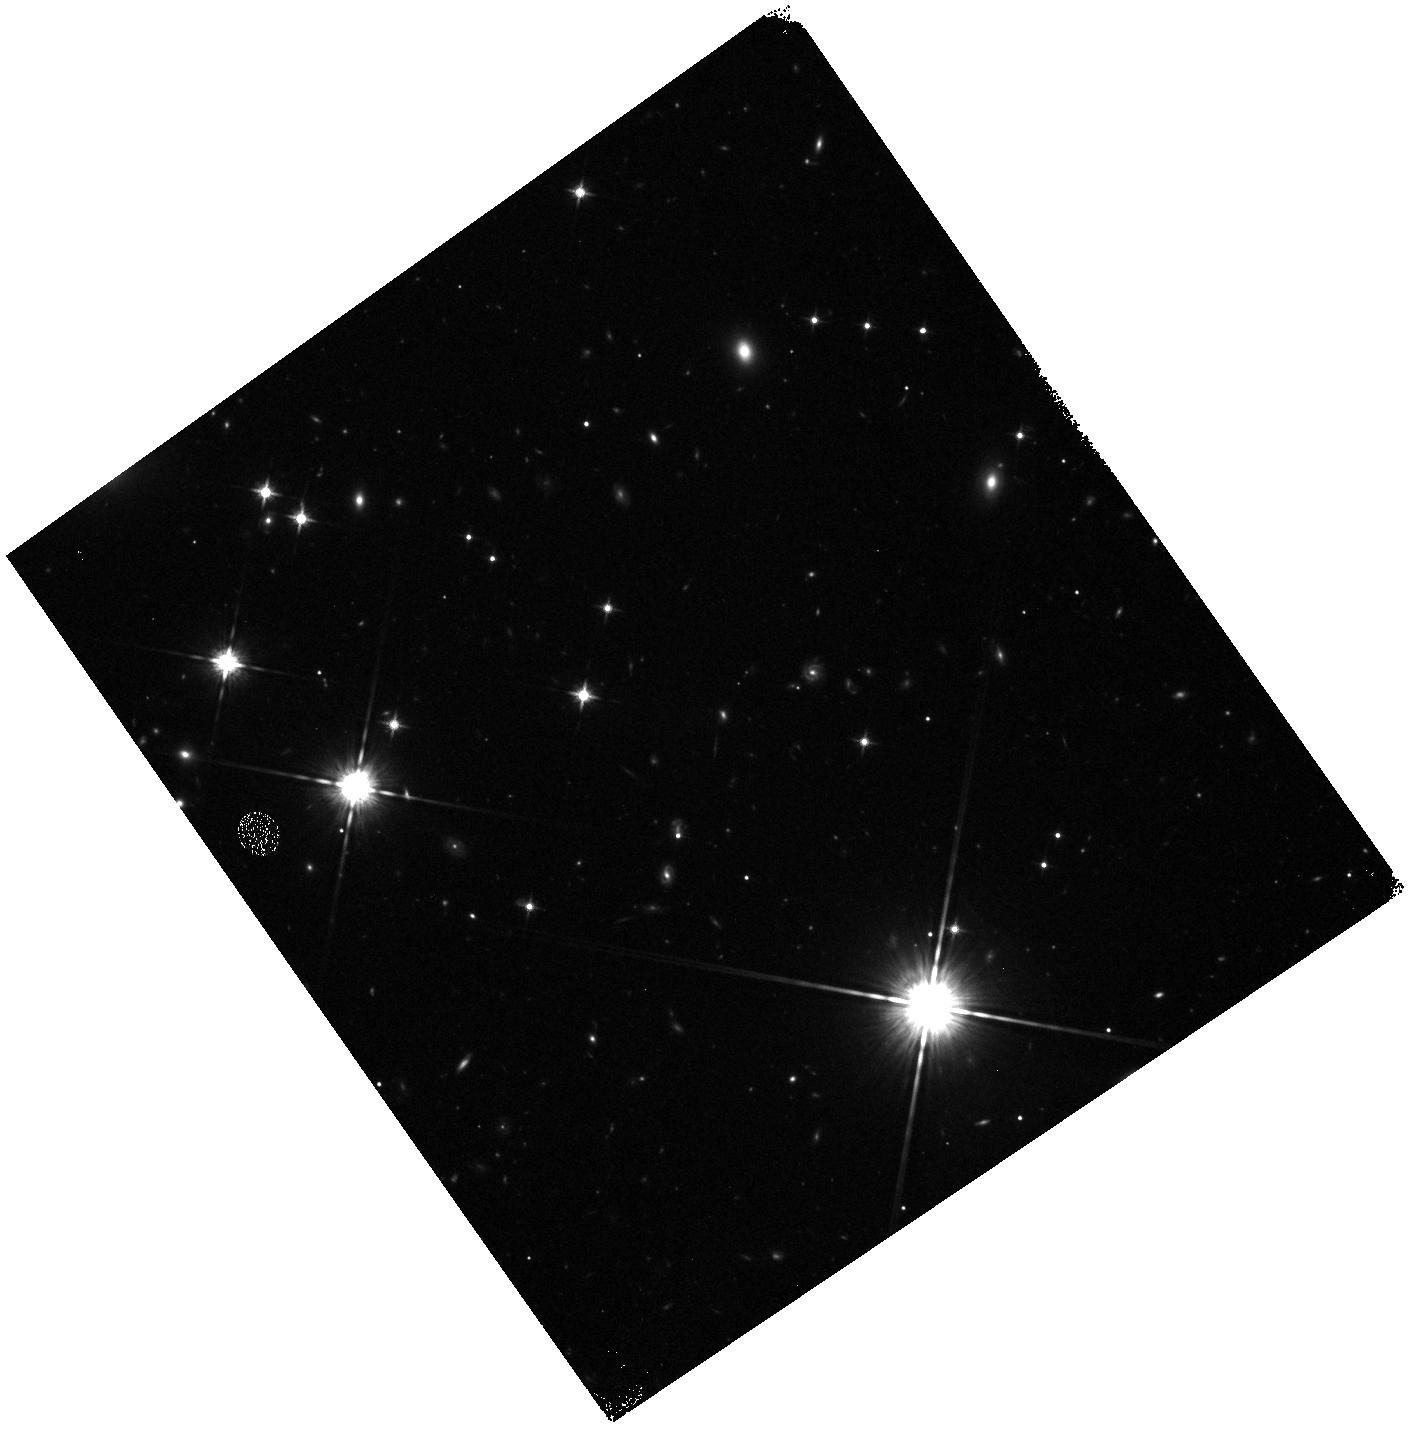
Target: field at RA 314.337°, Dec -44.207°. Instrument: WFC3/IR. Filter: F125W. Exposure: 20 min. Observation ID: hst_11530_01_wfc3_ir_f125w_ib3y01

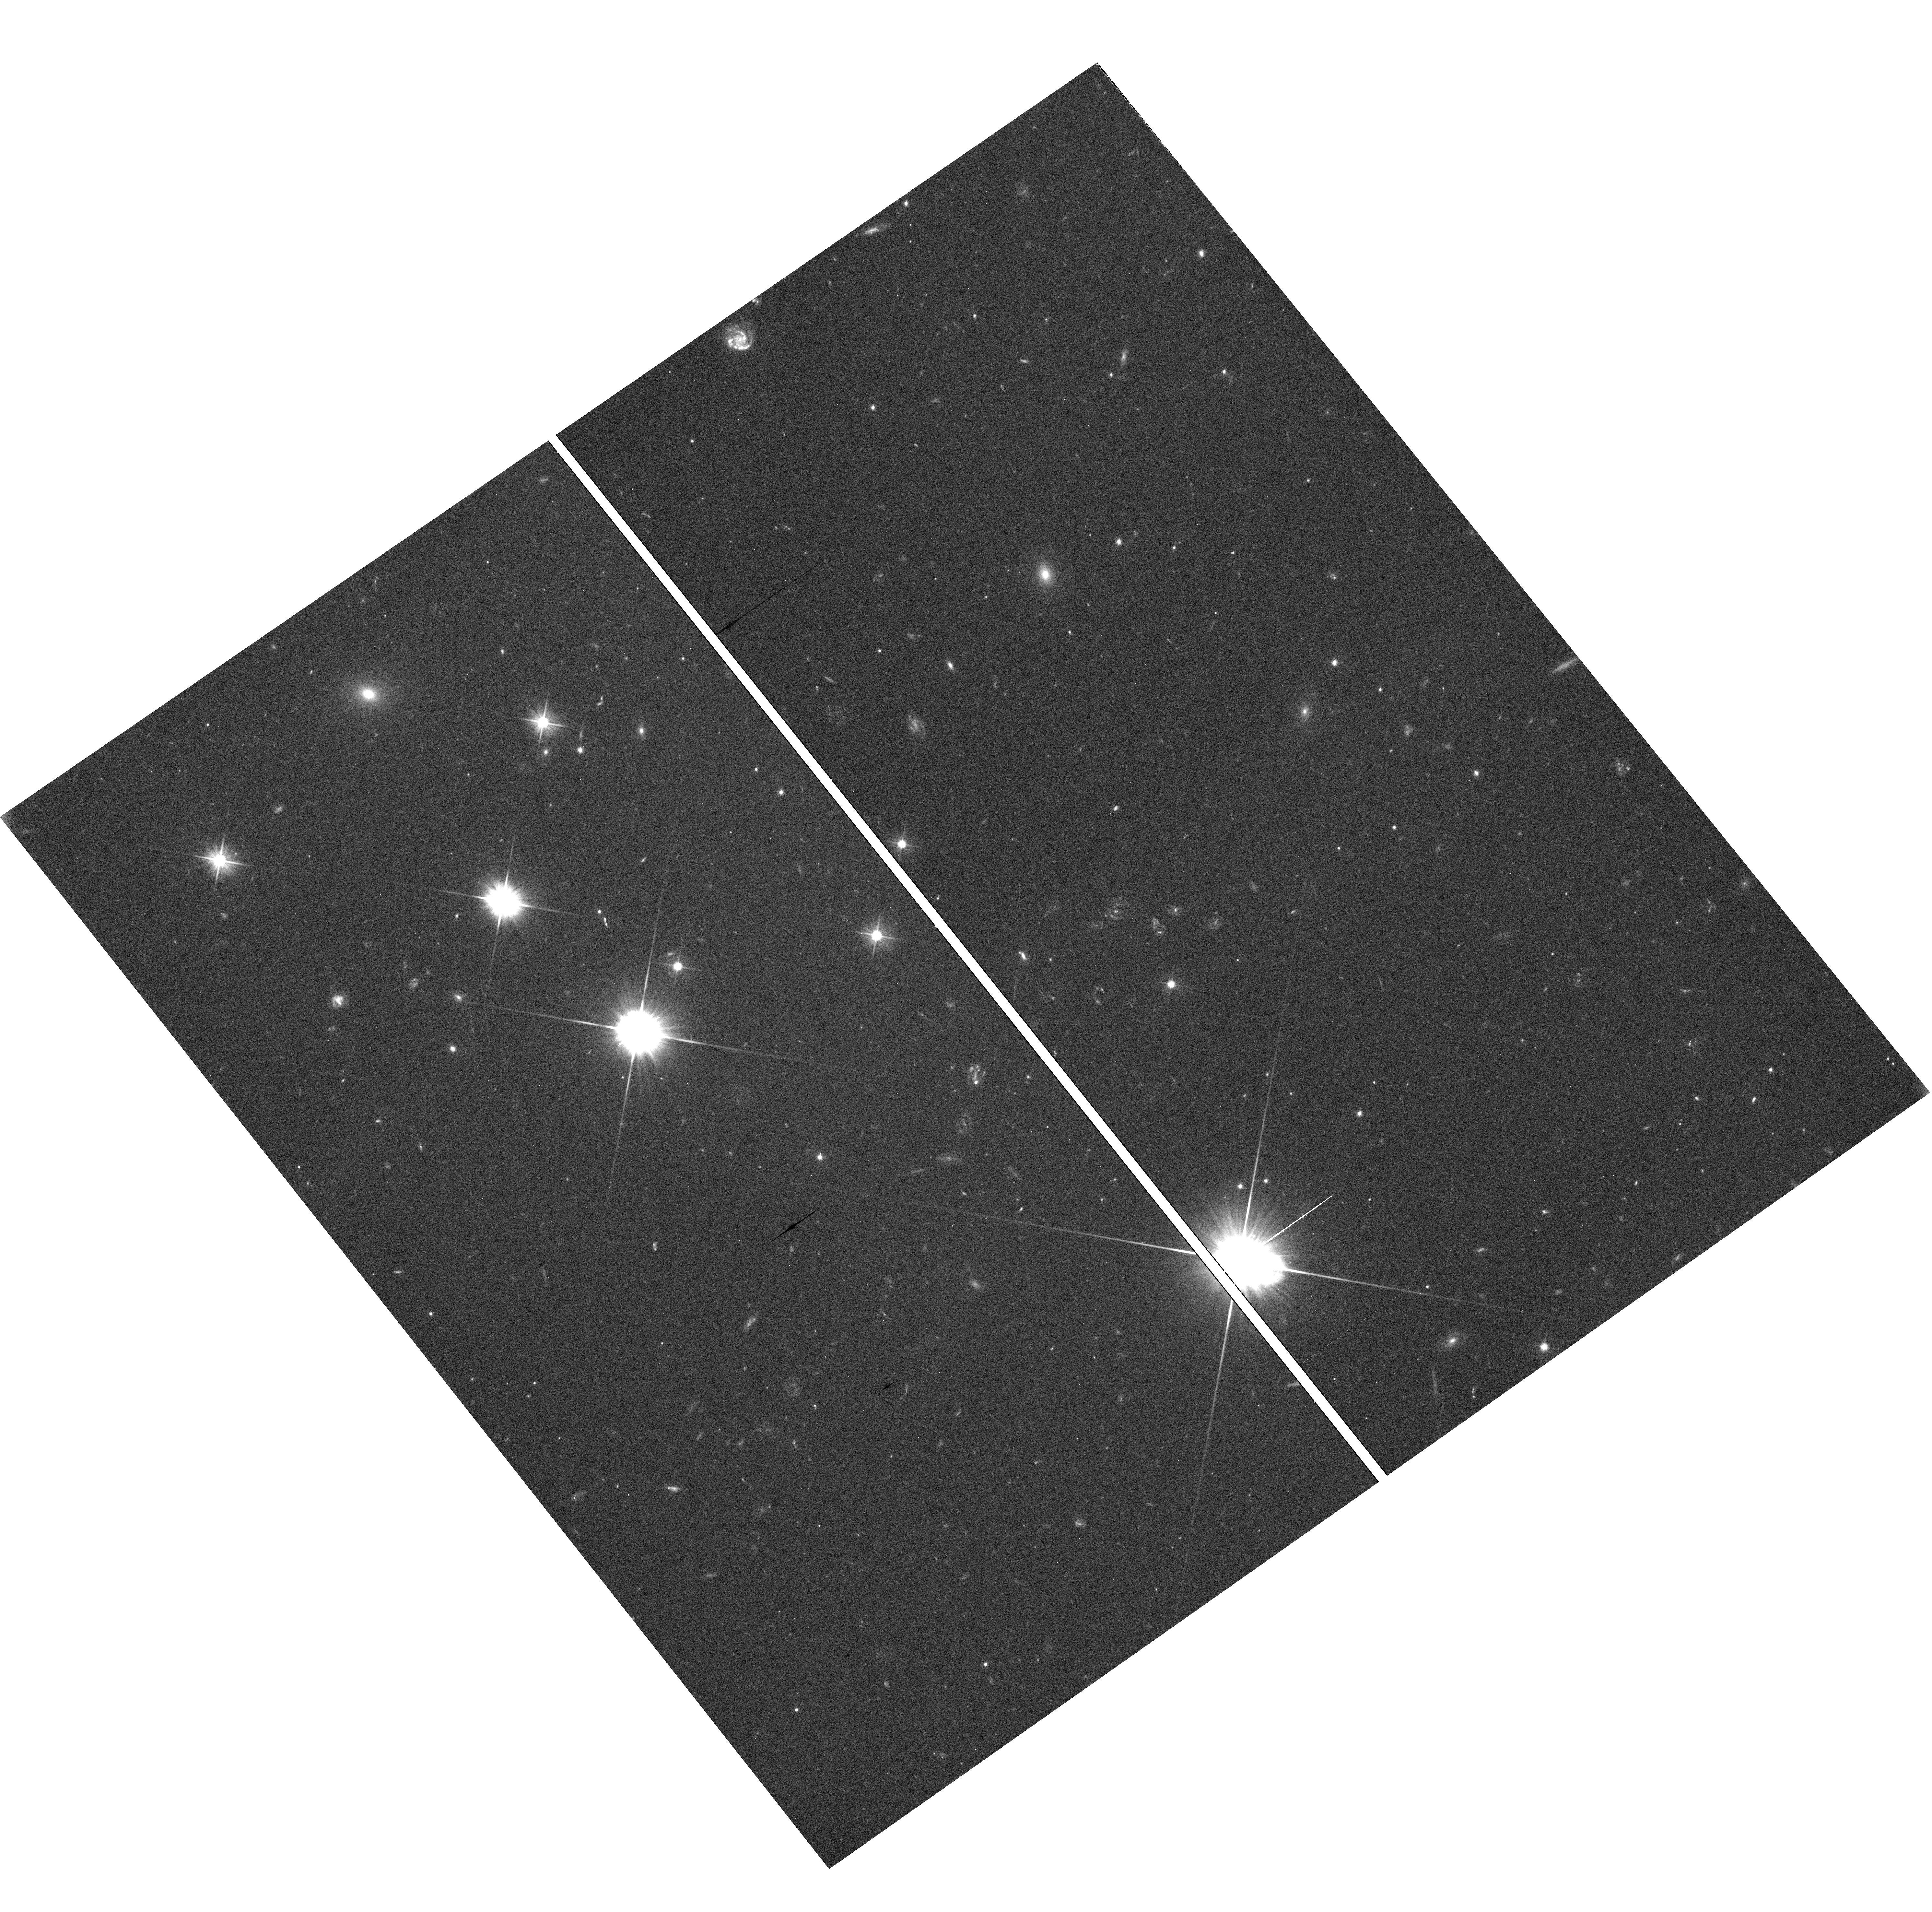
Target: field at RA 314.338°, Dec -44.205°. Instrument: WFC3/UVIS. Filter: F475X. Exposure: 42 min. Observation ID: hst_11530_02_wfc3_uvis_f475x_ib3y02

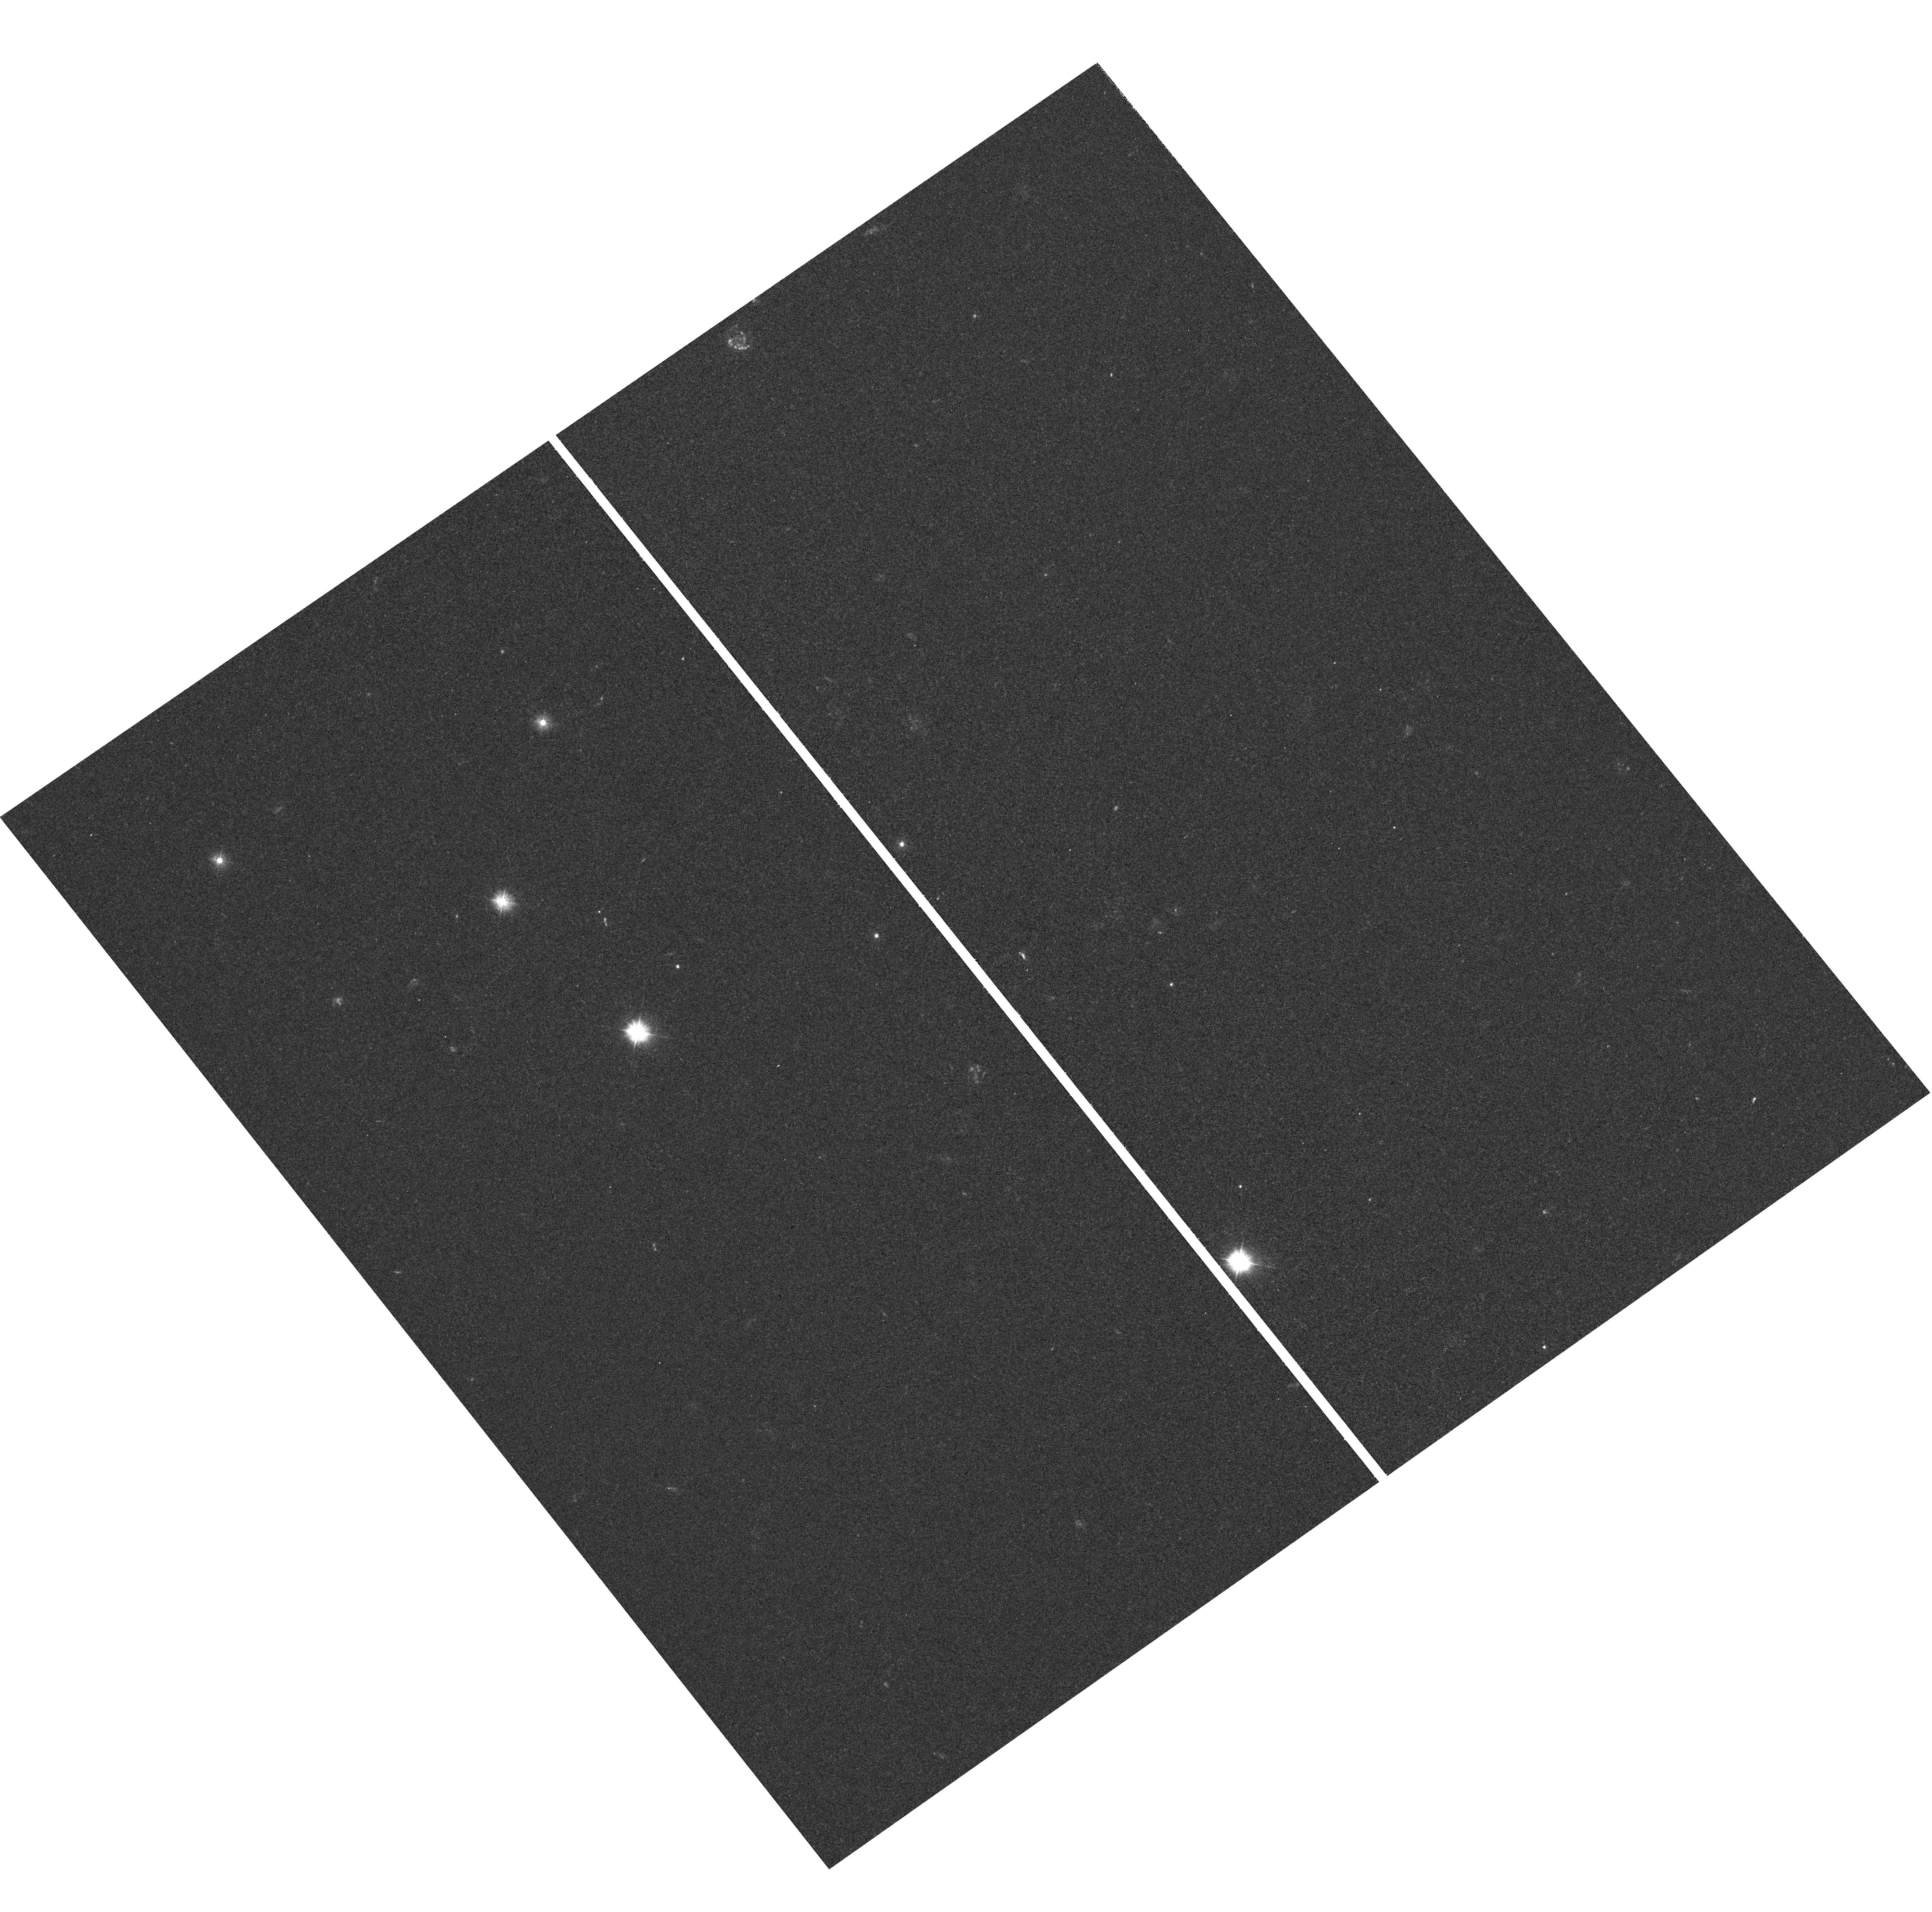
Target: field at RA 314.338°, Dec -44.205°. Instrument: WFC3/UVIS. Filter: F300X. Exposure: 42 min. Observation ID: hst_11530_02_wfc3_uvis_f300x_ib3y02

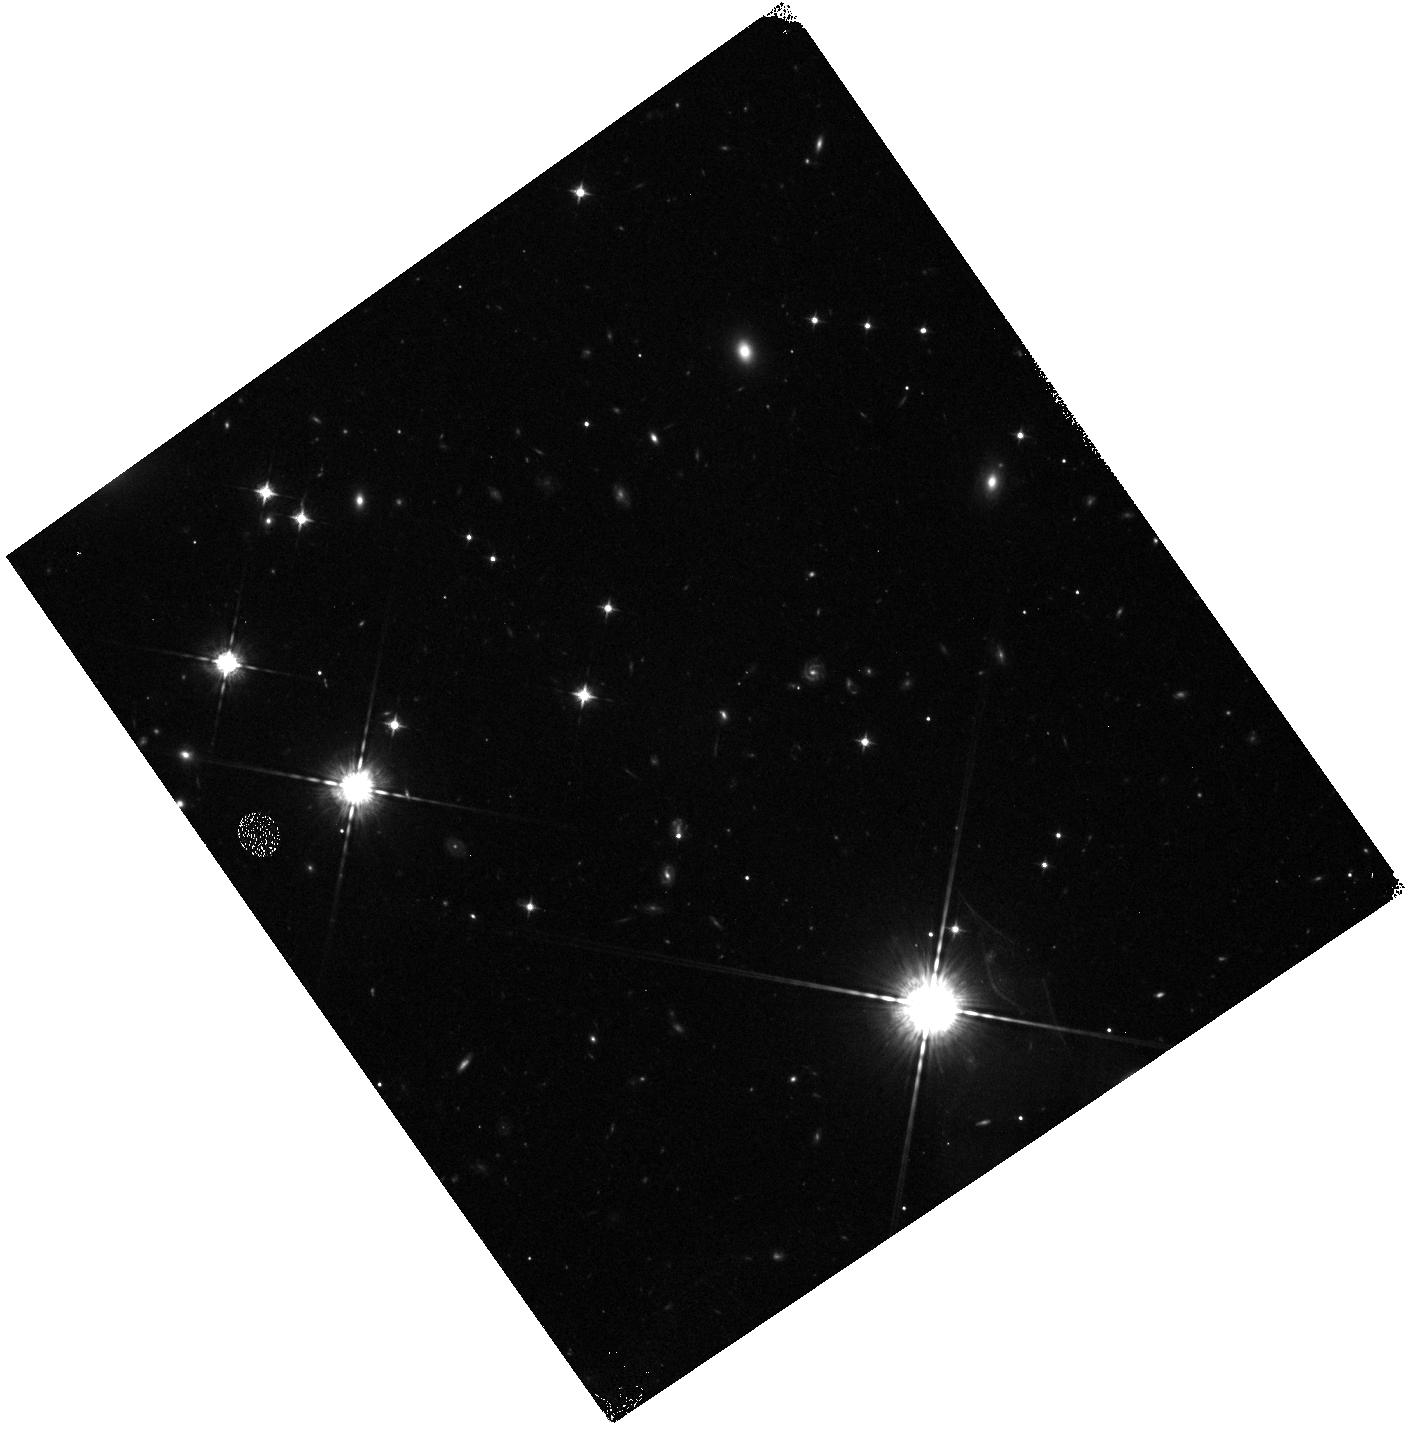
Target: field at RA 314.337°, Dec -44.207°. Instrument: WFC3/IR. Filter: F098M. Exposure: 37 min. Observation ID: hst_11530_02_wfc3_ir_f098m_ib3y02

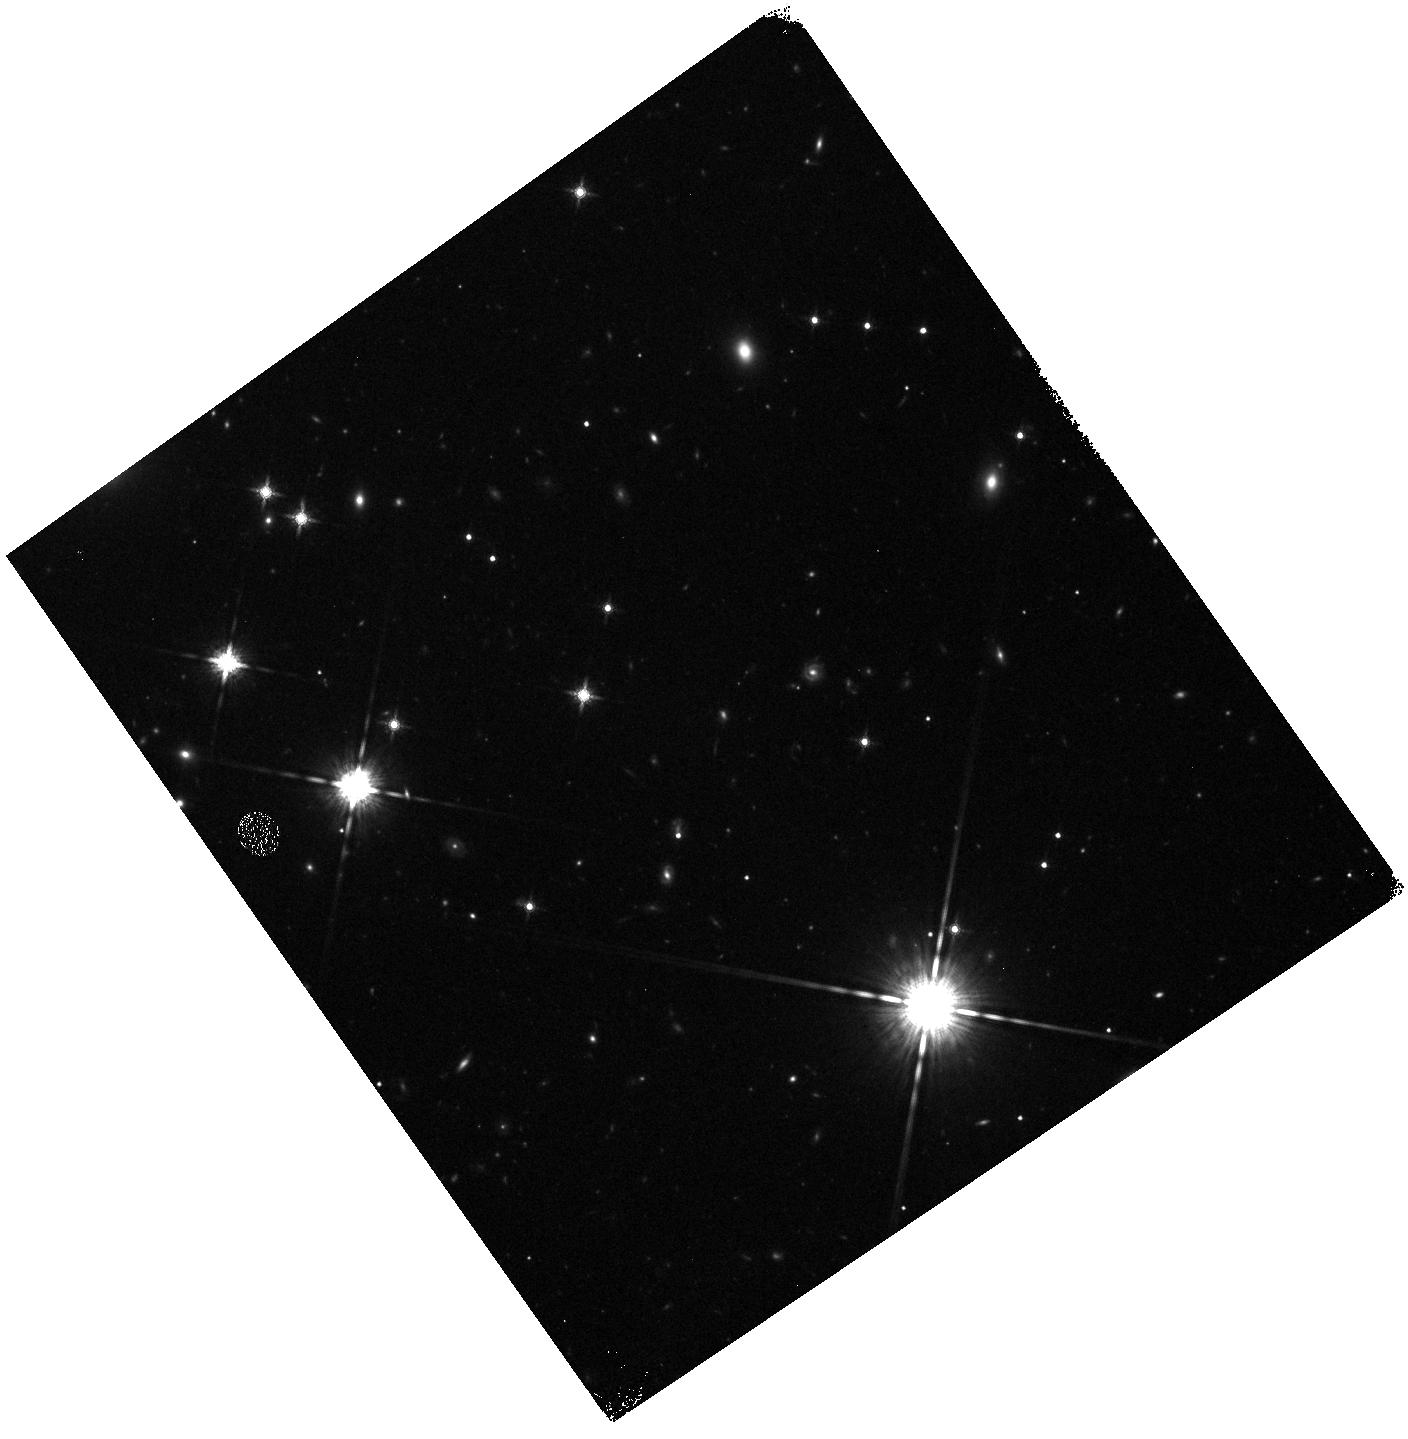
Target: field at RA 314.340°, Dec -44.207°. Instrument: WFC3/IR. Filter: F160W. Exposure: 13 min. Observation ID: hst_11530_01_wfc3_ir_f160w_ib3y01

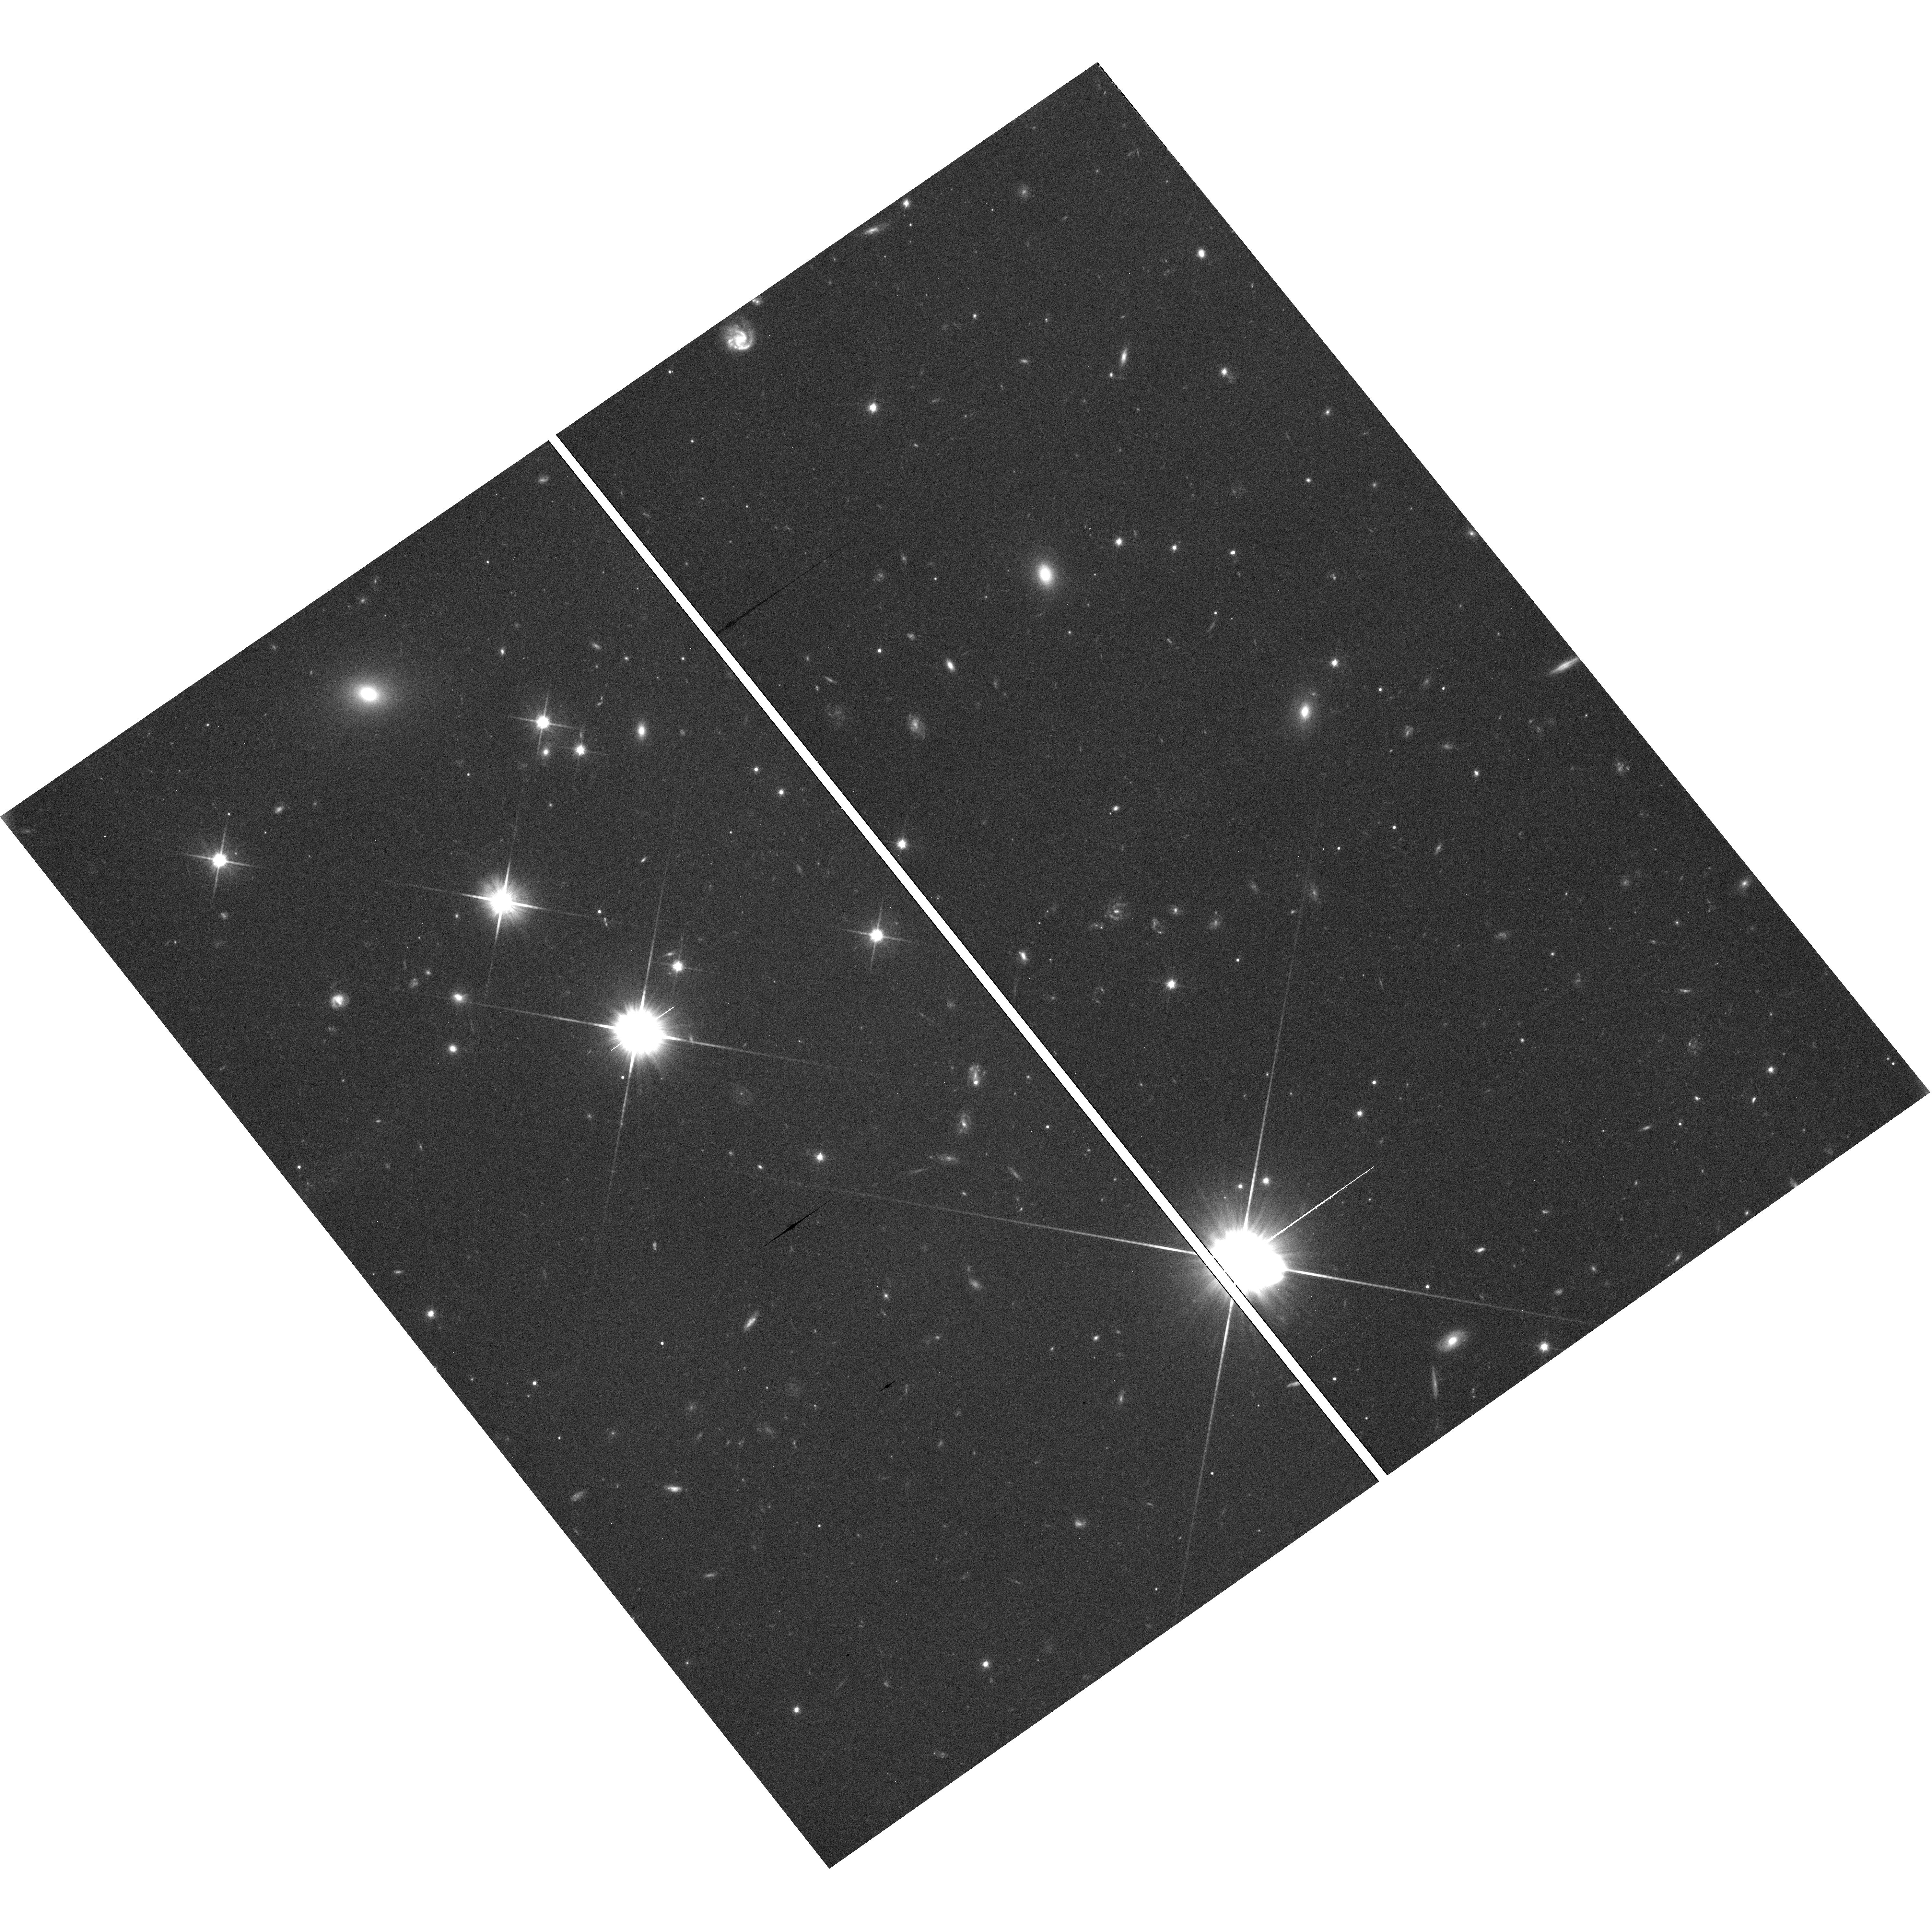
Target: field at RA 314.338°, Dec -44.205°. Instrument: WFC3/UVIS. Filter: F600LP. Exposure: 42 min. Observation ID: hst_11530_02_wfc3_uvis_f600lp_ib3y02

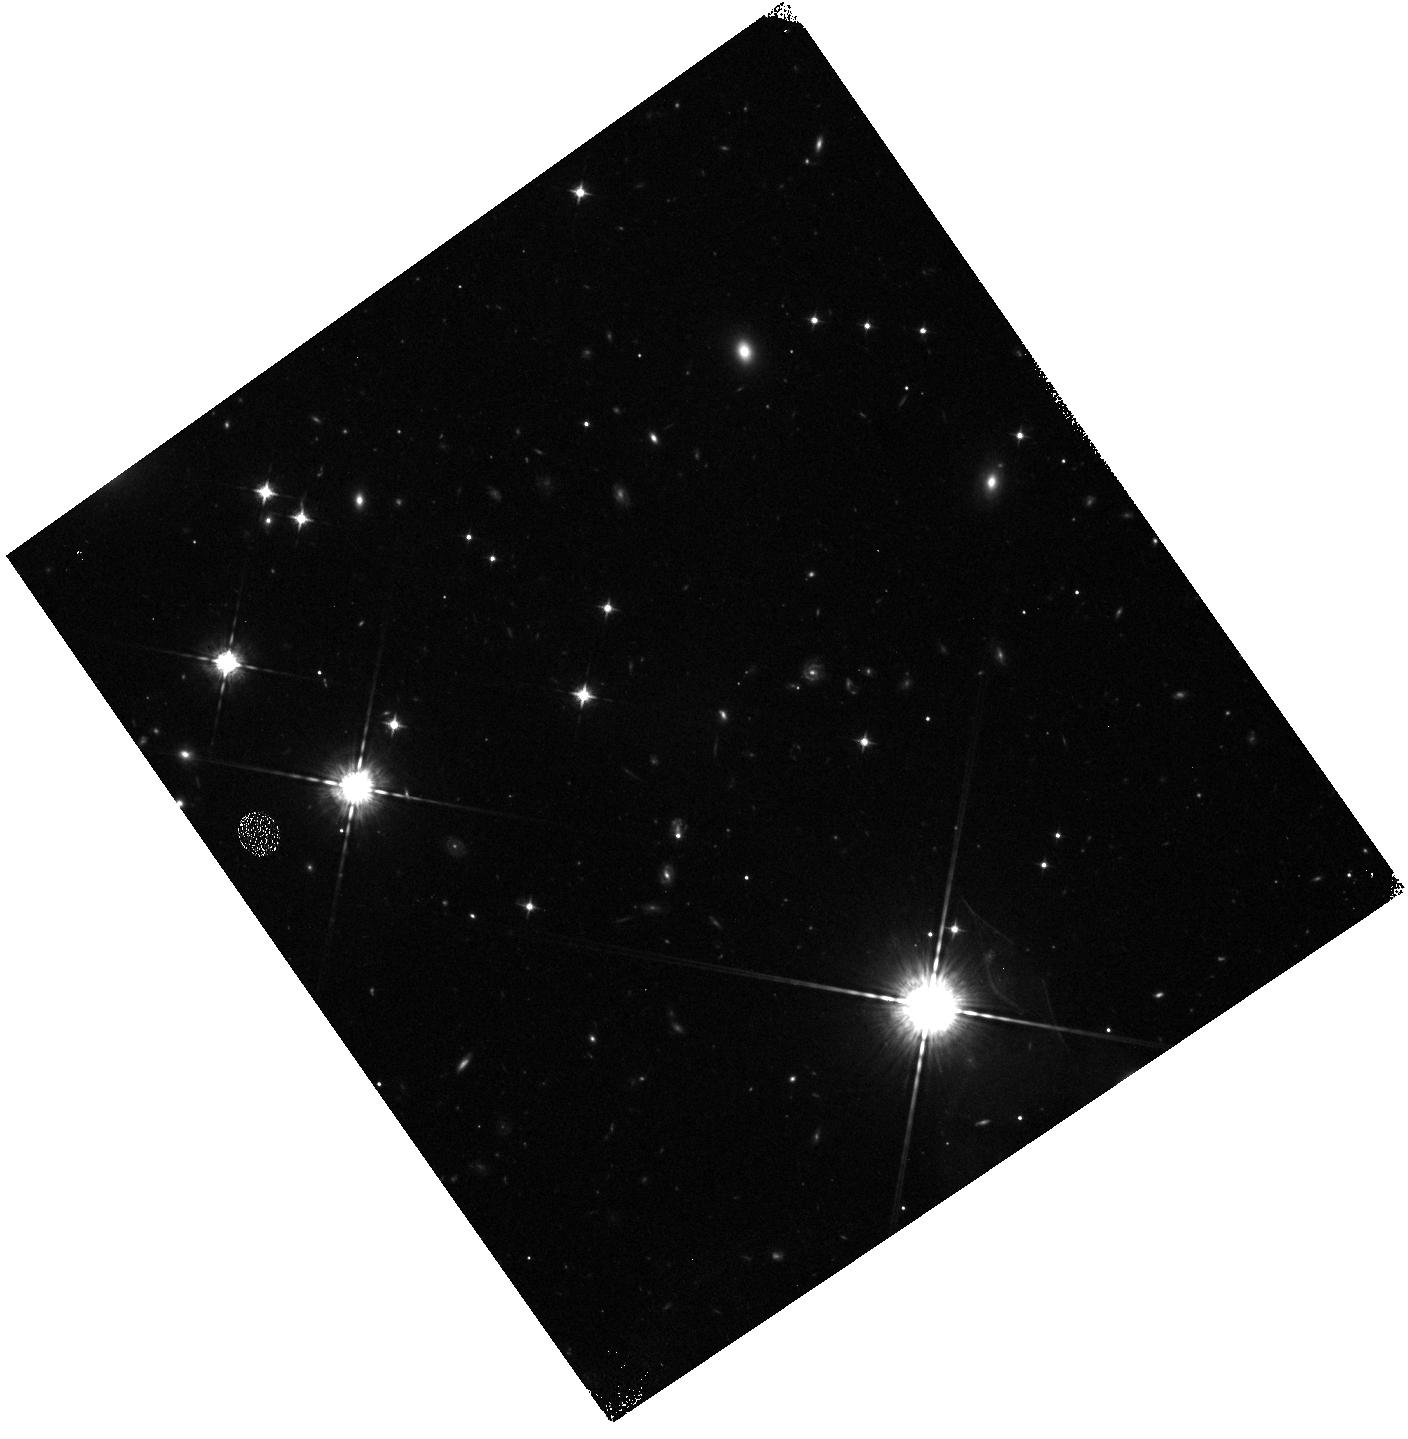
Target: field at RA 314.337°, Dec -44.207°. Instrument: WFC3/IR. Filter: F098M. Exposure: 47 min. Observation ID: hst_11530_01_wfc3_ir_f098m_ib3y01

COS-GTO: Alien Dwarfs (PI: Green, James Carswell)

Originally identified by Eggen on the basis of their much slower motion about the Galactic center than the local standard of rest, the Arcturus Moving Group likely consists of stars captured from a disrupted satellite of our Galaxy. These stars have low metal abundances and peculiar alpha element abundances. COS spectra will be used to determine whether metal poverty changes the heating, structure, and the dynamics of the outer layers of these stars.